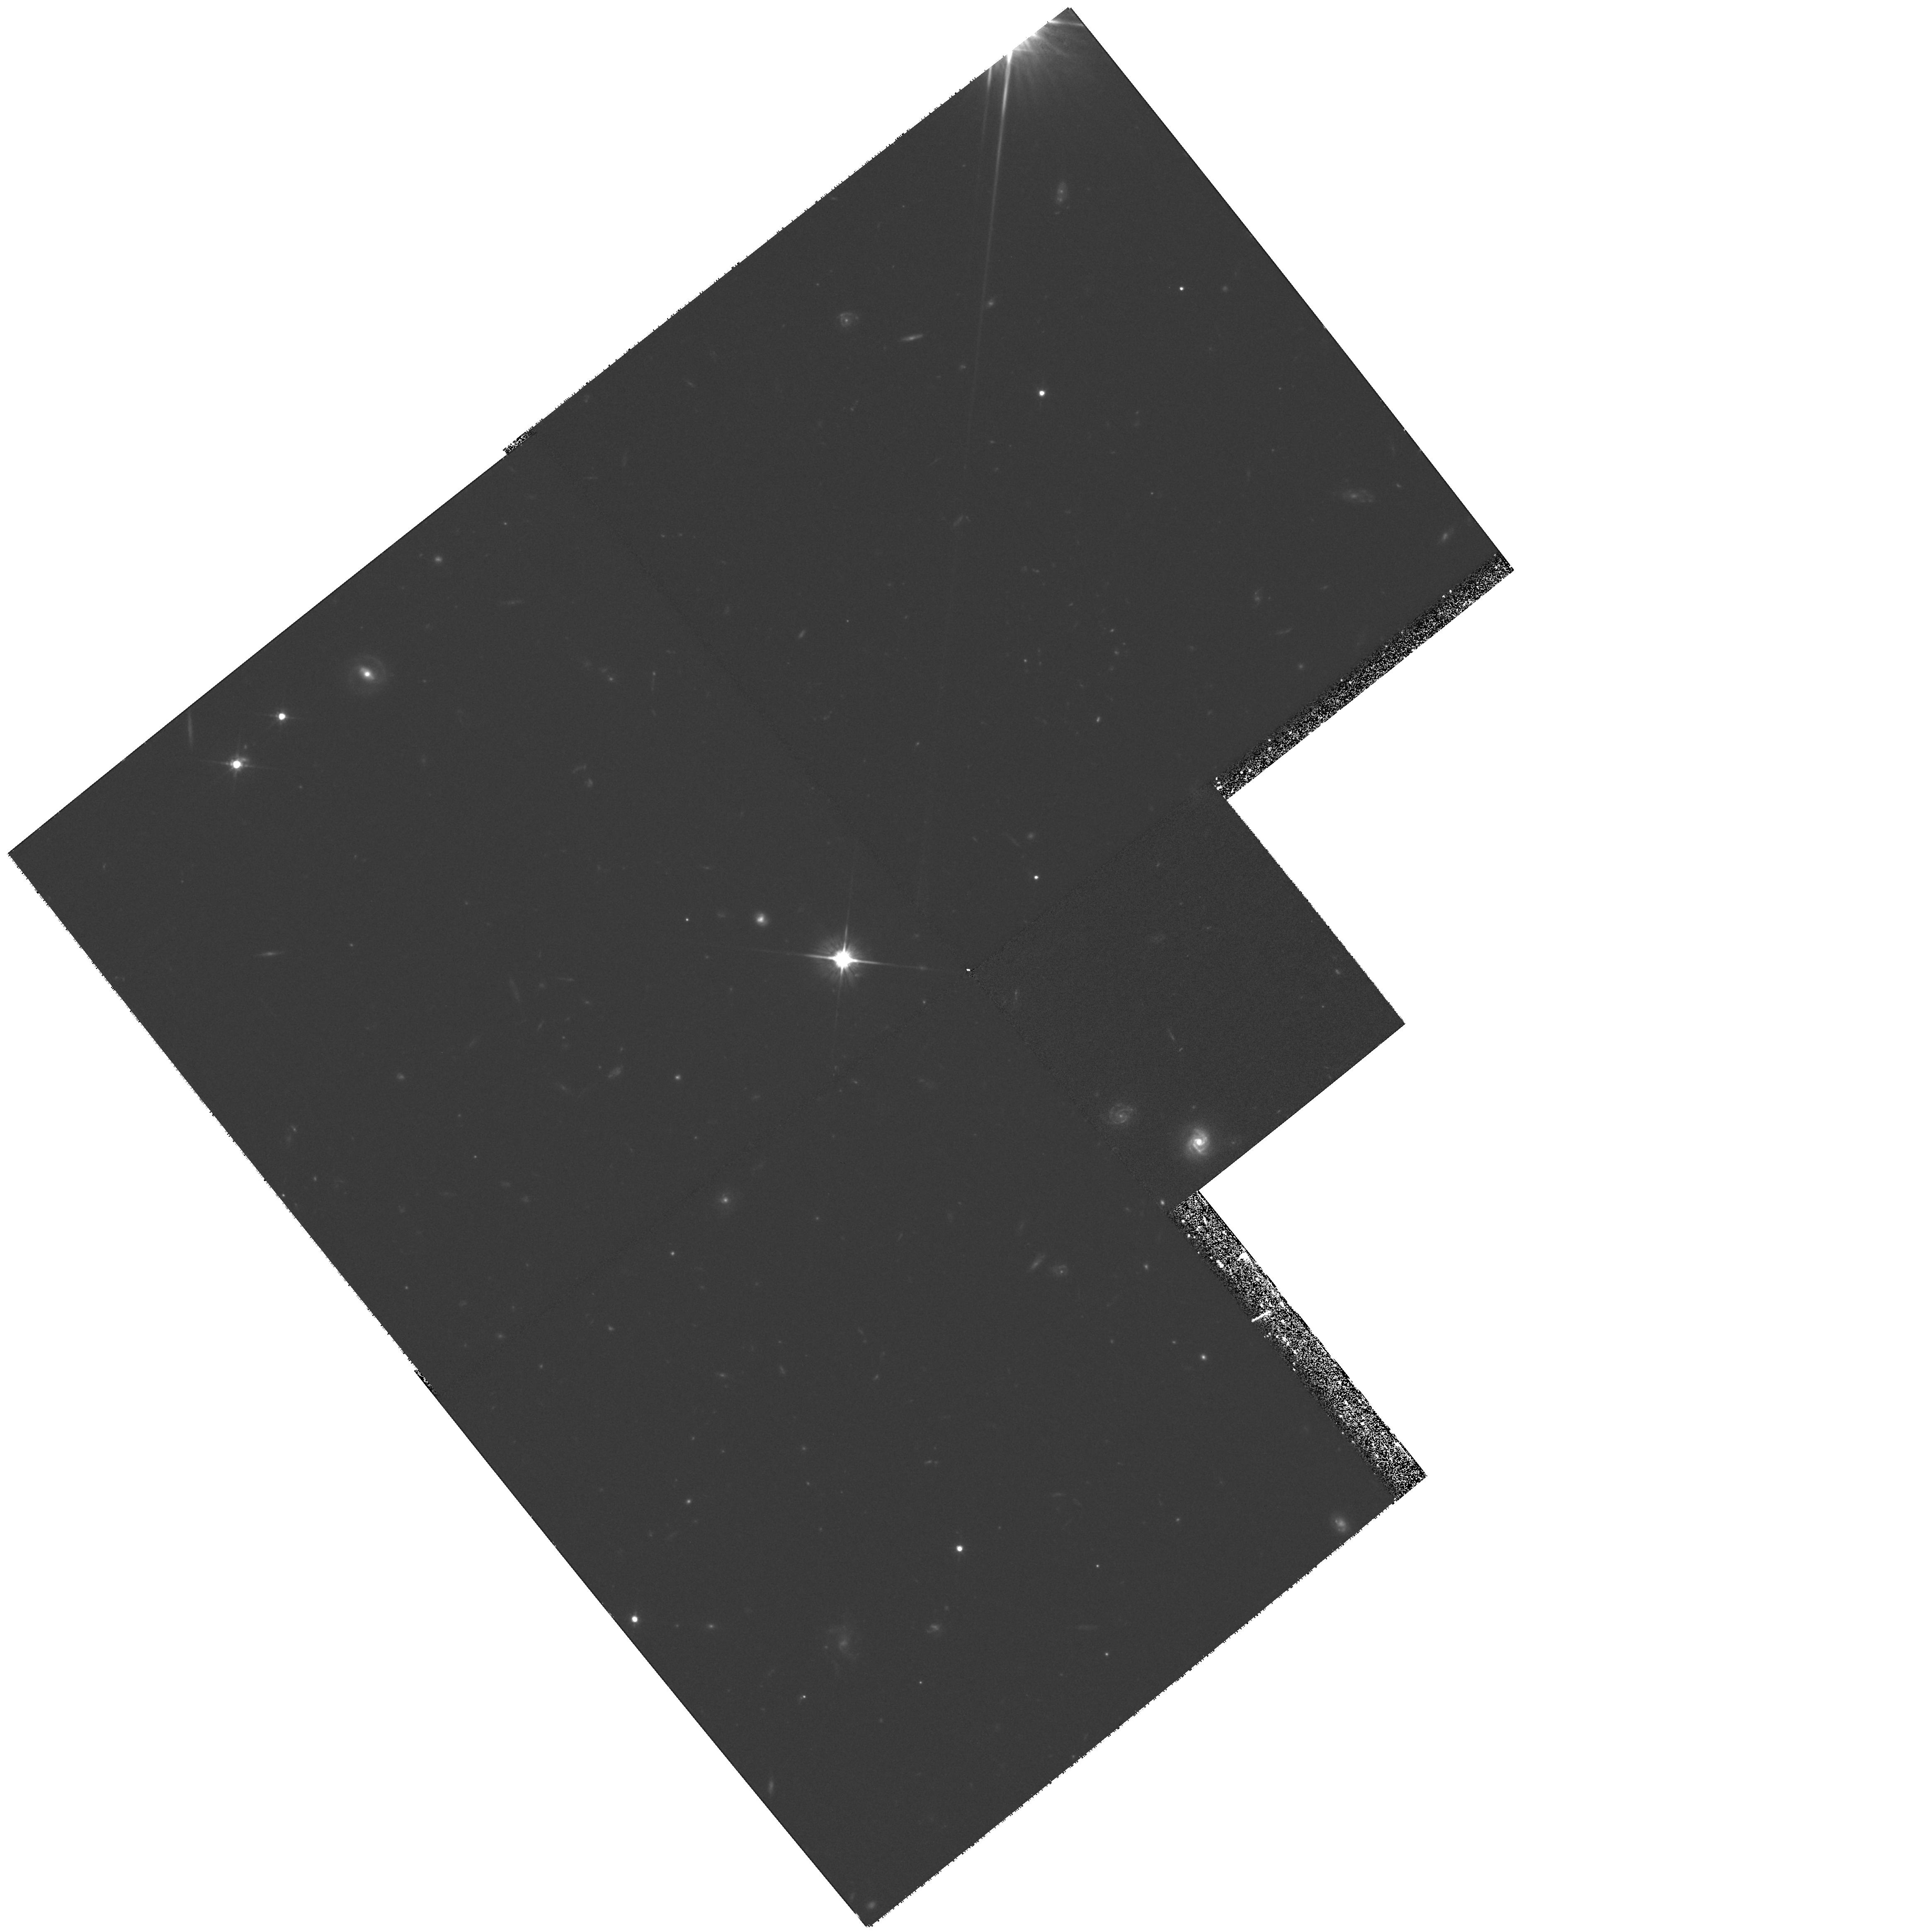
Target: FIELD-1247+2647
Instrument: WFPC2/PC
Filter: F702W
Exposure: 1.3 h
Observation ID: hst_7475_09_wfpc2_pc_f702w_u55h09

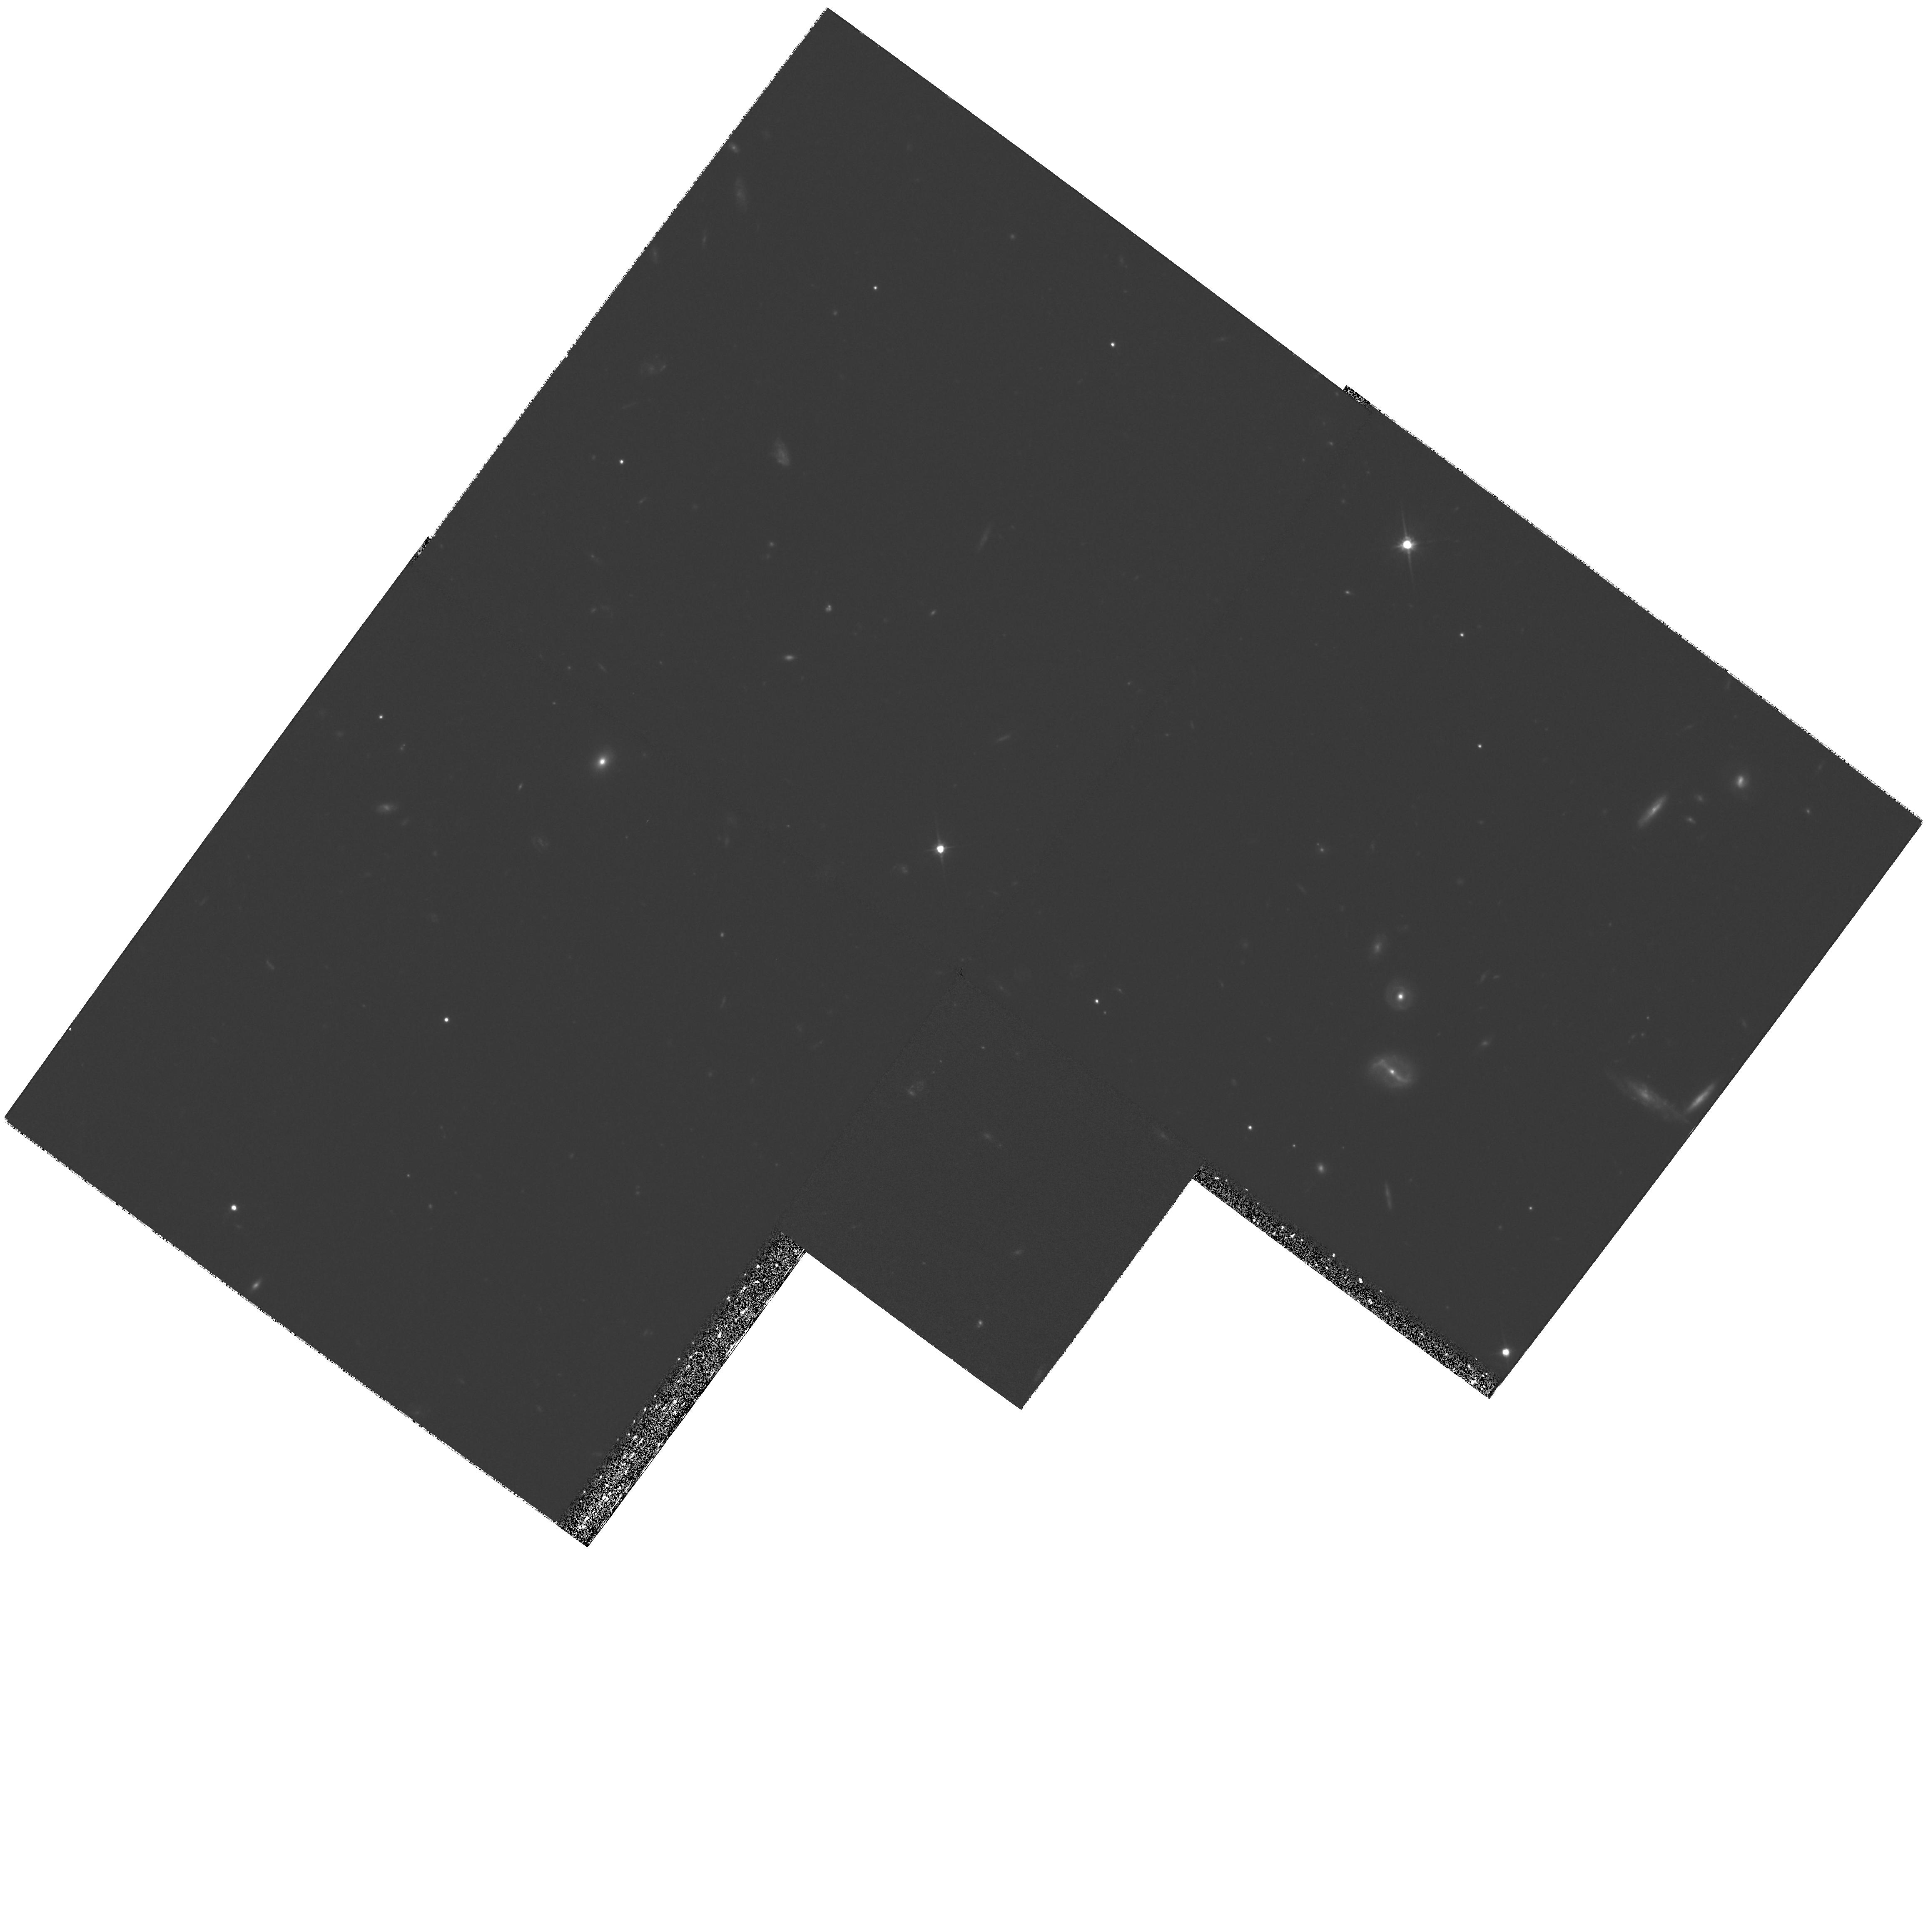
Target: FIELD-1351+3153
Instrument: WFPC2/PC
Filter: F702W
Exposure: 1.3 h
Observation ID: hst_7475_11_wfpc2_pc_f702w_u55h11

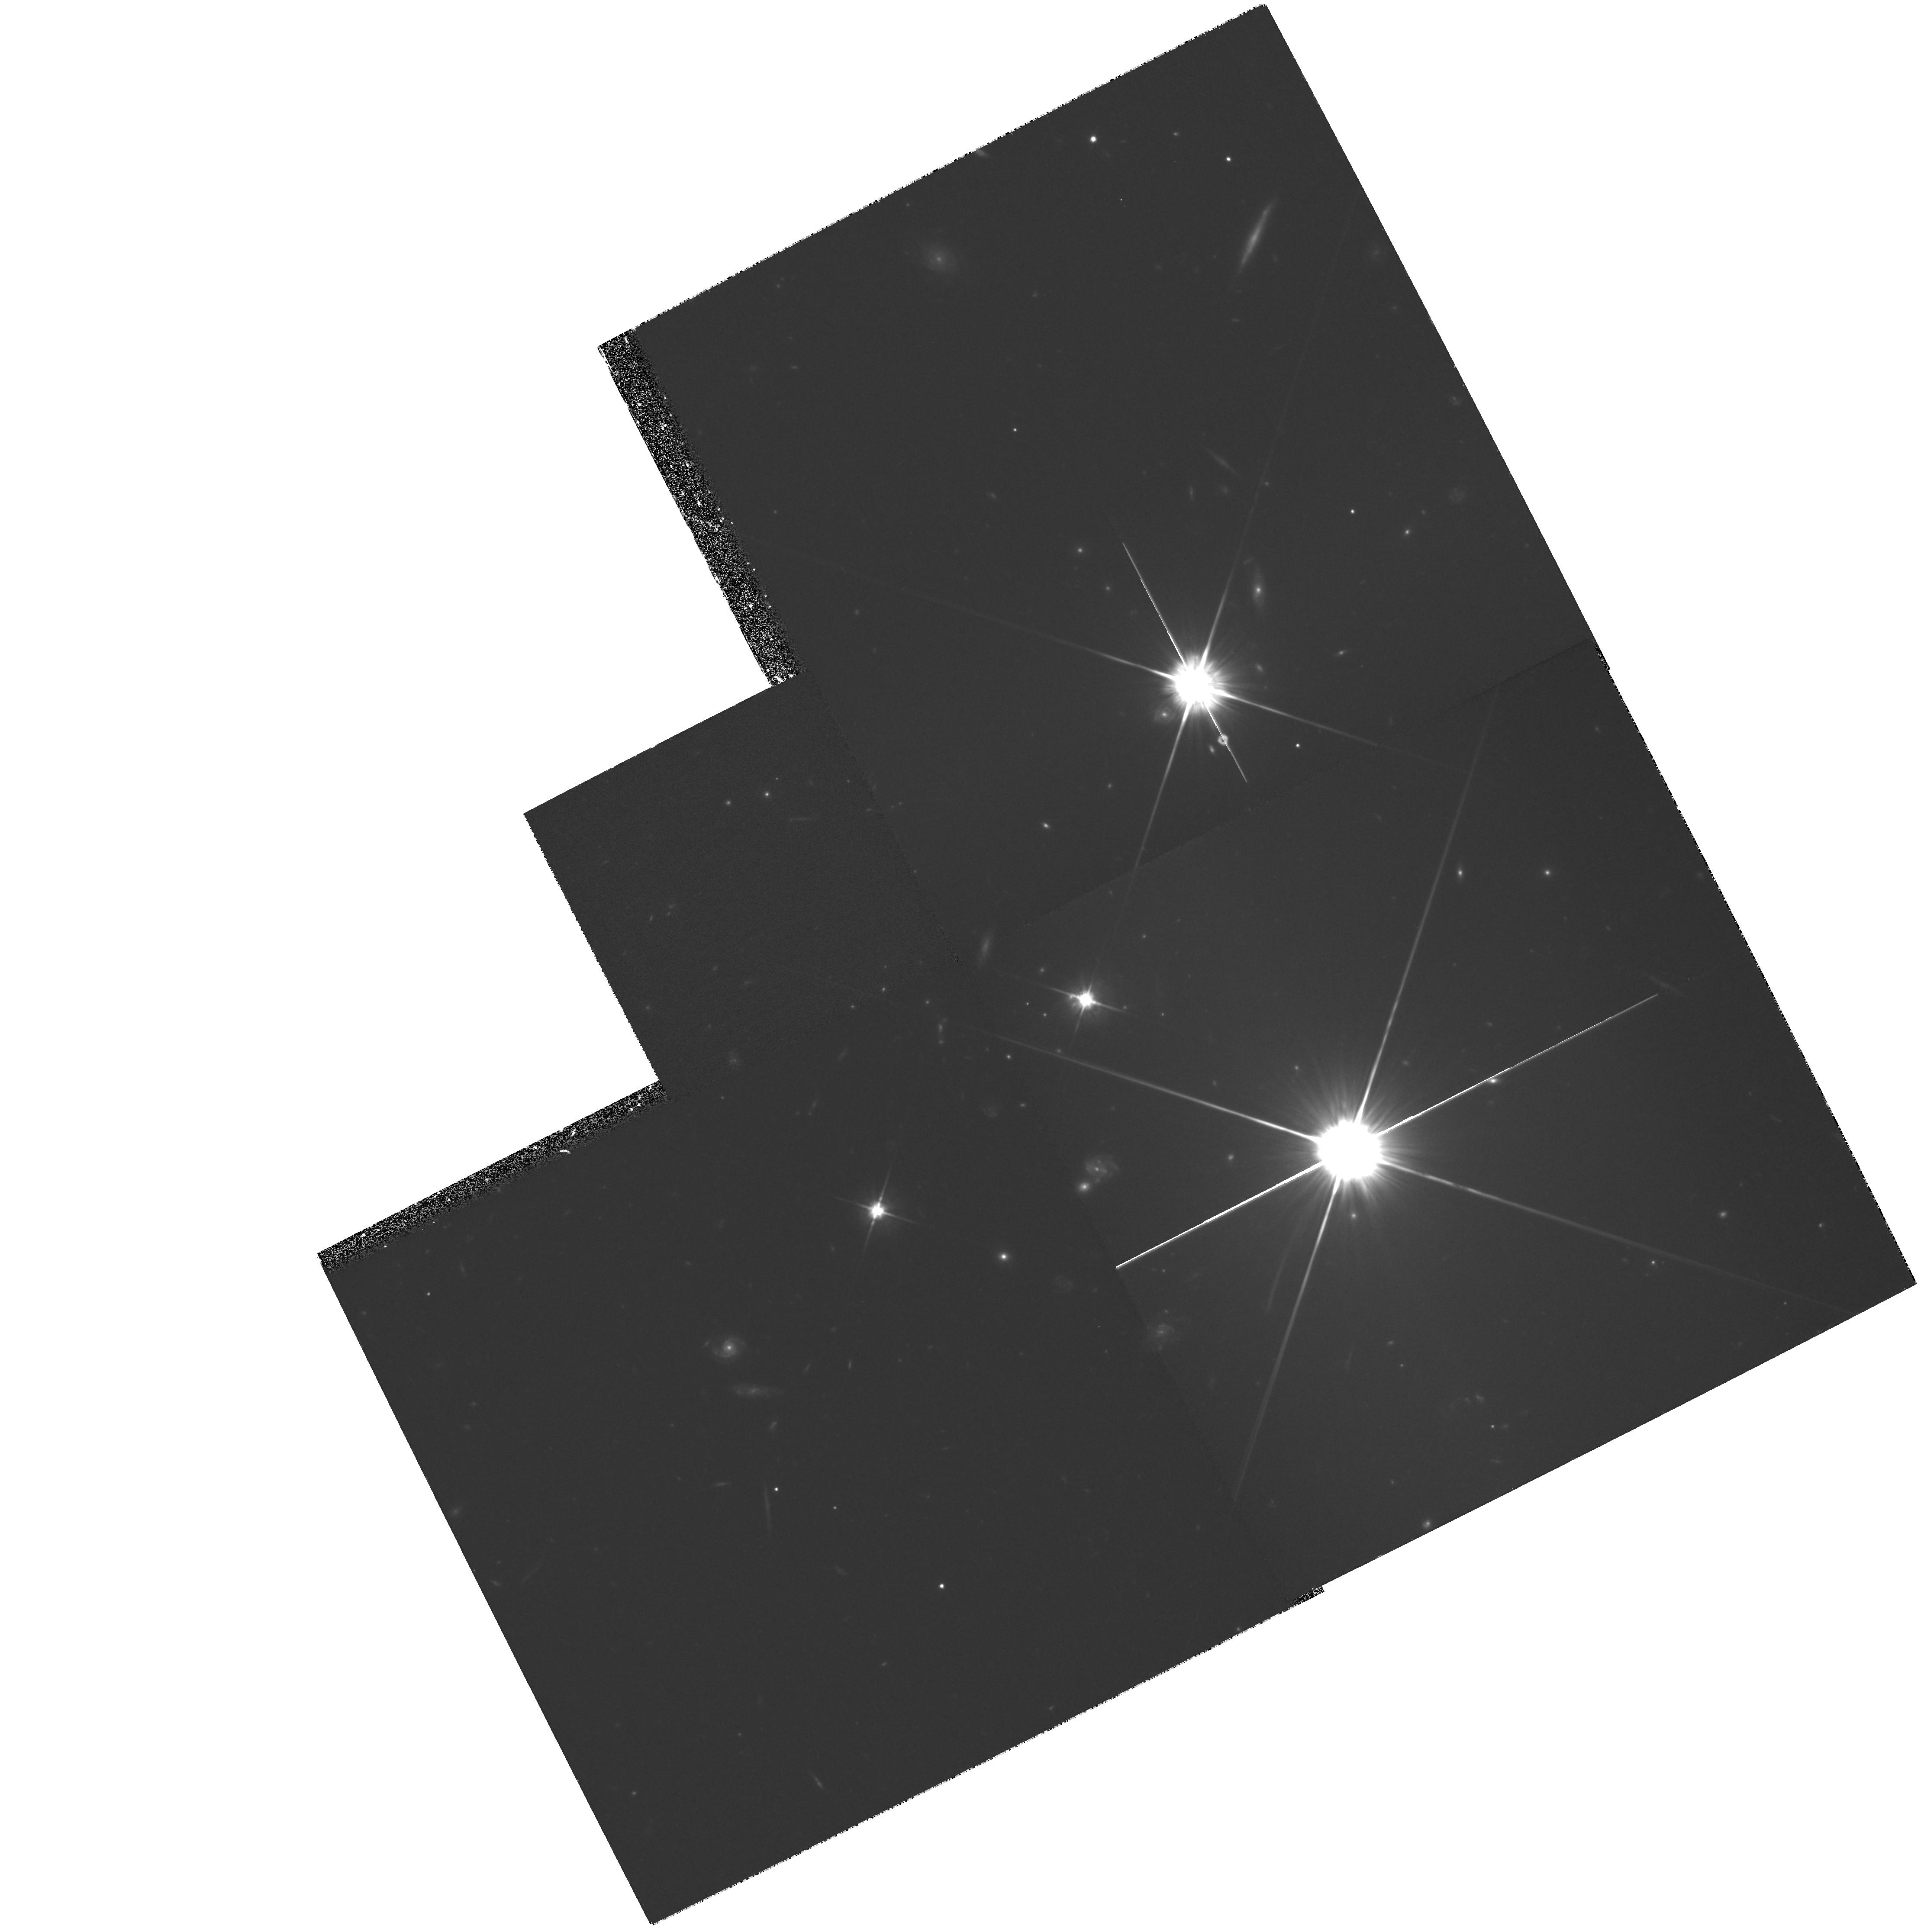
Target: FIELD-Q0454-2203
Instrument: WFPC2/PC
Filter: F702W
Exposure: 1.3 h
Observation ID: hst_7475_03_wfpc2_pc_f702w_u55h03

The Chemical Content of the Universe at z< 1.6 (PI: Lanzetta, Kenneth M.)

Damped Ly-alpha\ absorption systems provide a means of directly probing the chemical content of the universe to redshifts approaching z = 5. Previous observations have concentrated on redshifts z = 2 - 3.5, because there are very few damped Ly-alpha\ absorption systems known at redshifts z < 1.6. But based on an exhaustive survey at ultraviolet wavelengths, we have constructed a statistically unbiased sample of damped Ly-alpha\ absorption systems with neutral hydrogen column densities satisfying \log N > 19.5 \cmjj\ at redshifts z < 1.6. This sample provides the first means of systematically measuring the chemical content of the universe at redshifts z < 1.6. Here we propose an intensive investigation of moderate-redshift damped Ly-alpha\ absorption systems. We plan to target weak transitions of S II, Zn II, and Cr II for seven absorption systems and to obtain high- resolution WFPC2 images of the galaxies responsible for four damped Ly-alpha\ absorption systems. The proposed observations will provide the first chemical abundance measurements at redshifts z < 0.5, will establish the S/Si ratio as an indicator of dust content, and will probe nucleosynthetic processes by targeting undepleted elements of different nucleosynthetic origin. The proposed observations will furthermore establish the luminosities, morphological types, and impact geometries of the galaxies responsible for the absorption systems, which is essential for interpreting the abundance measurements in the context of specific galactic chemical evolution models.